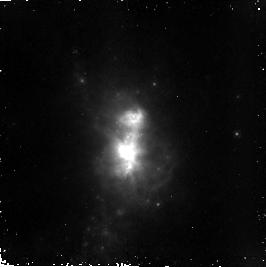
Target: HE210. Instrument: NICMOS/NIC2. Filter: F187N. Exposure: 37 min. Observation ID: n8os02040

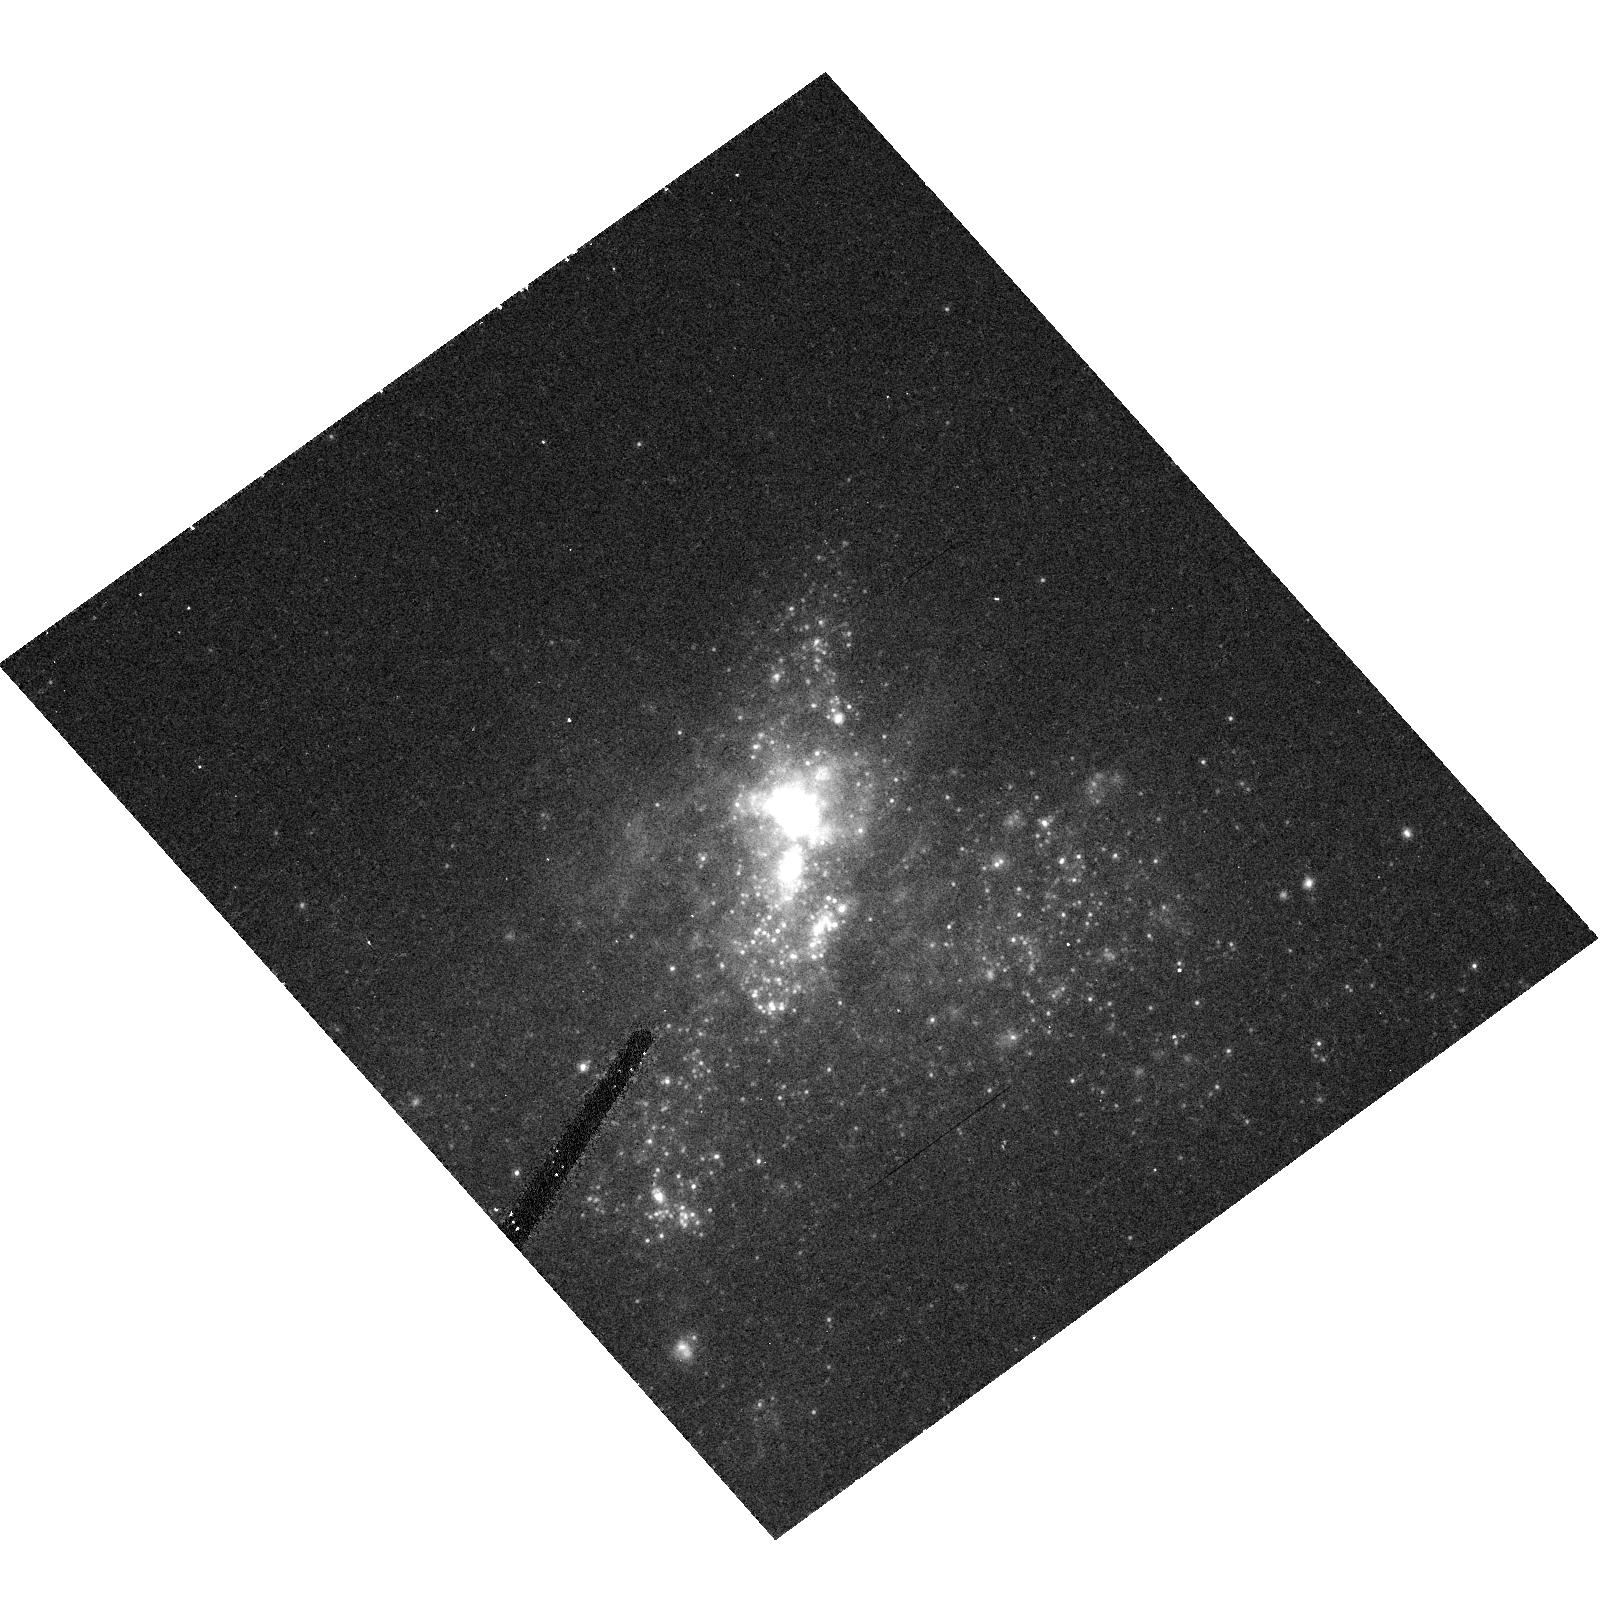
Target: IIZW40. Instrument: ACS/HRC. Filter: F814W. Exposure: 10 min. Observation ID: hst_9739_05_acs_hrc_f814w_j8os05

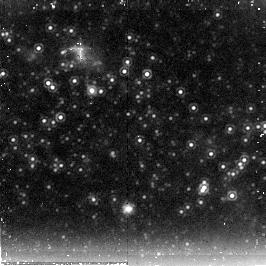
Target: NGC4214. Instrument: NICMOS/NIC2. Filter: F222M. Exposure: 22 min. Observation ID: n8os07030

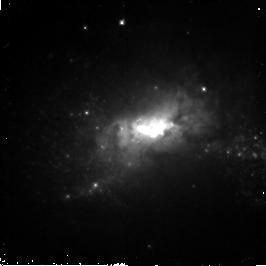
Target: HE210. Instrument: NICMOS/NIC2. Filter: F110W. Exposure: 20 min. Observation ID: n8os06010

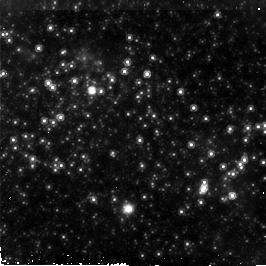
Target: NGC4214. Instrument: NICMOS/NIC2. Filter: F160W. Exposure: 18 min. Observation ID: n8os07020

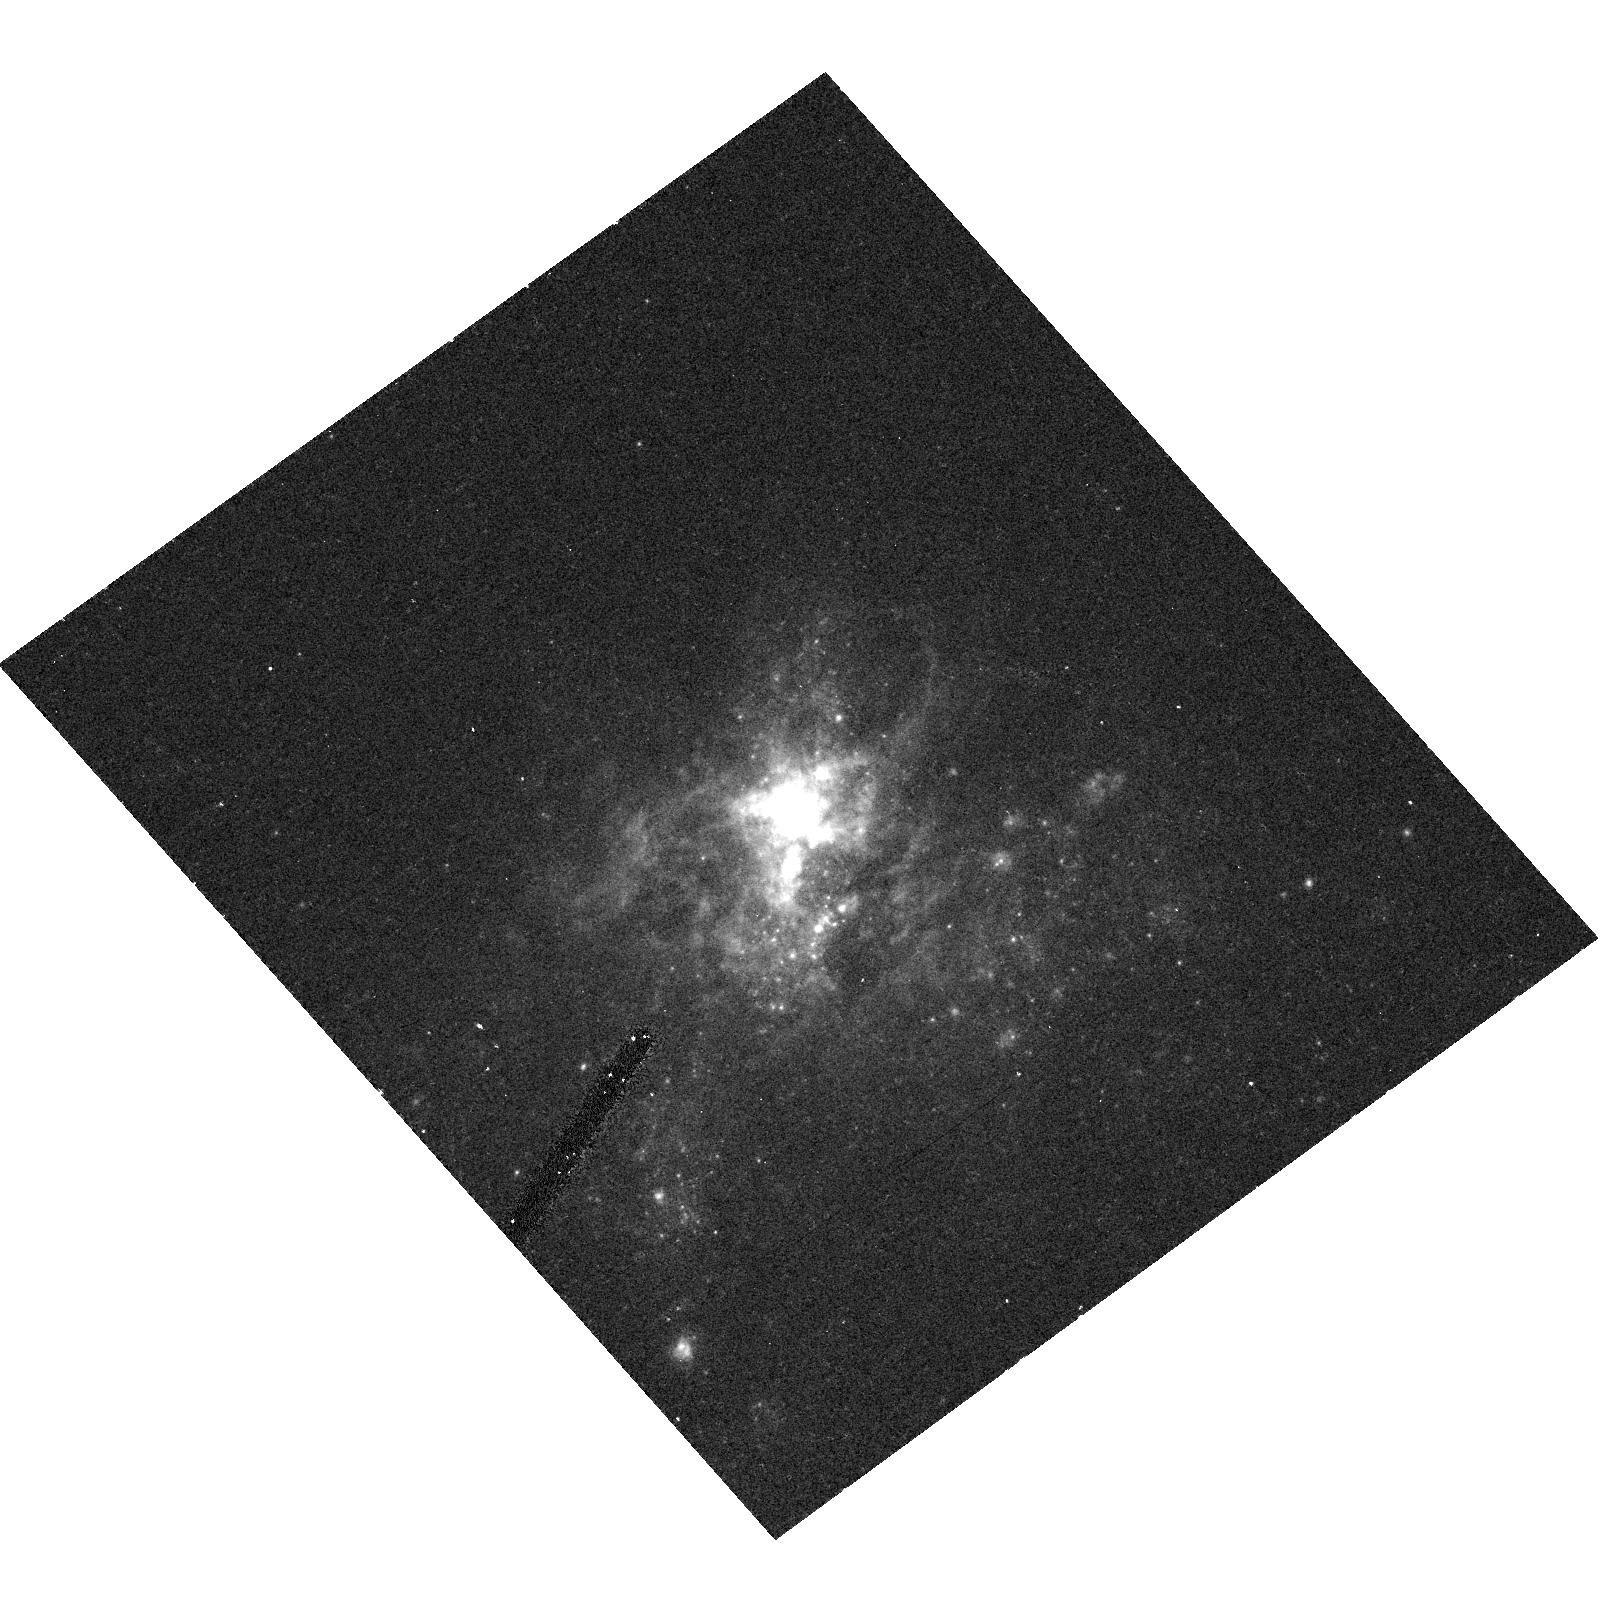
Target: IIZW40. Instrument: ACS/HRC. Filter: F555W. Exposure: 10 min. Observation ID: hst_9739_05_acs_hrc_f555w_j8os05

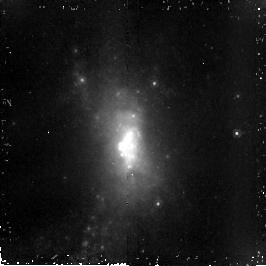
Target: HE210. Instrument: NICMOS/NIC2. Filter: F190N. Exposure: 37 min. Observation ID: n8os02050

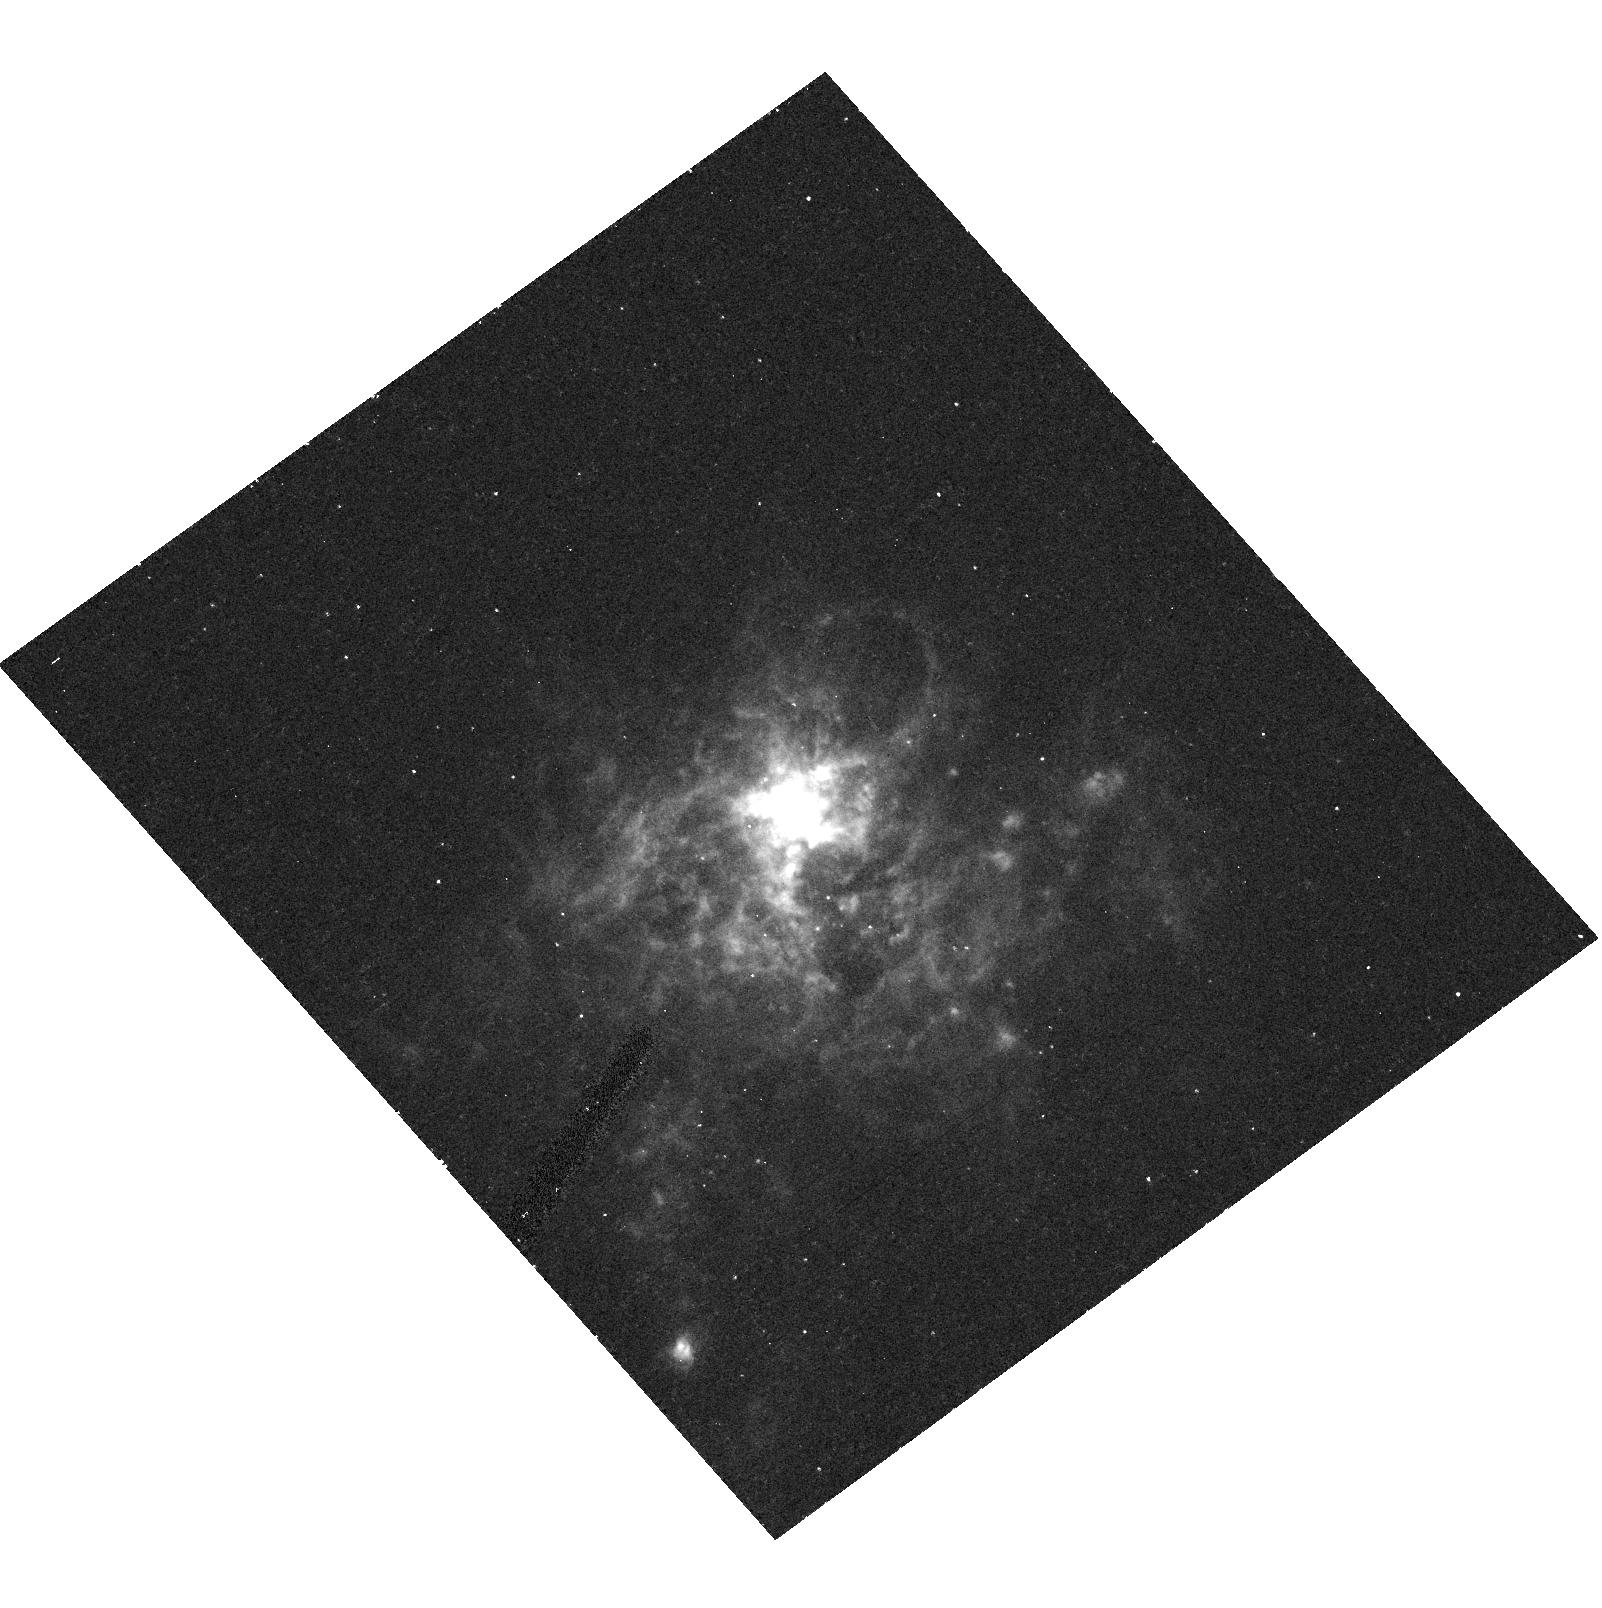
Target: IIZW40. Instrument: ACS/HRC. Filter: F658N. Exposure: 20 min. Observation ID: hst_9739_05_acs_hrc_f658n_j8os05

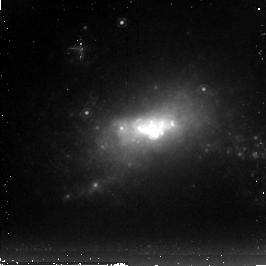
Target: HE210. Instrument: NICMOS/NIC2. Filter: F222M. Exposure: 22 min. Observation ID: n8os06020

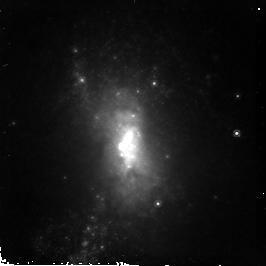
Target: HE210. Instrument: NICMOS/NIC2. Filter: F160W. Exposure: 18 min. Observation ID: n8os02020

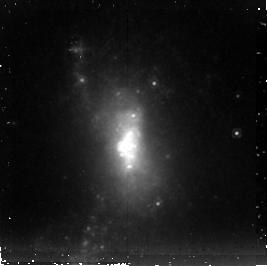
Target: HE210. Instrument: NICMOS/NIC2. Filter: F222M. Exposure: 21 min. Observation ID: n8os02030

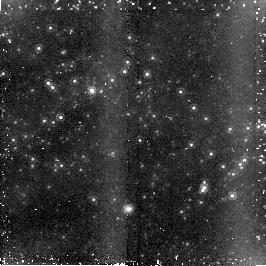
Target: NGC4214. Instrument: NICMOS/NIC2. Filter: F190N. Exposure: 37 min. Observation ID: n8os07050

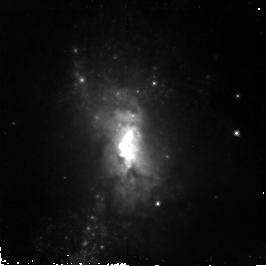
Target: HE210. Instrument: NICMOS/NIC2. Filter: F110W. Exposure: 20 min. Observation ID: n8os02010

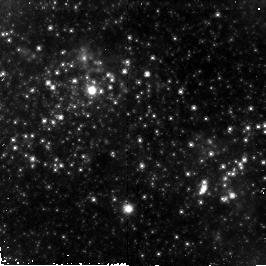
Target: NGC4214. Instrument: NICMOS/NIC2. Filter: F110W. Exposure: 20 min. Observation ID: n8os07010

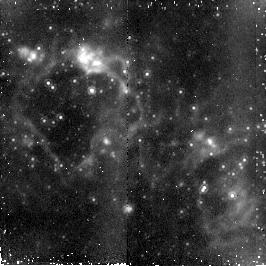
Target: NGC4214. Instrument: NICMOS/NIC2. Filter: F187N. Exposure: 37 min. Observation ID: n8os07040

Are We Missing the Dominant Sites of Star Formation in Local UV-Bright Starbursts? (PI: Chandar, Rupali)

We propose to explore the ages, extinctions, and masses of young stellar clusters in four nearby dwarf starburst galaxies (He 2-10, NGC 5253, NGC 4214, and IIZw40). We will combine available archival data with new, high resolution HST observations from the ultraviolet to the infrared. All four galaxies are known from ground based radio/infrared observations to contain highly obscured, massive stellar clusters, which dominate the far infrared flux. Despite the fact that almost all of the infrared flux comes from regions which are obscured at UV and optical wavelengths, these galaxies are consistent with the well known correlation between the UV slope (beta) and the ratio of far infrared flux to ultraviolet flux at 1600 Angstroms. Because the UV and IR fluxes are decoupled, this observation implies that a simple foreground screen model, where UV photons from hot stars are reprocessed into the infrared by local dust, is not the proper interpretation for why these galaxies follow the beta relation. We propose to investigate the underlying mechanisms responsible for this observed correlation in these UV bright galaxies, and explore the implication for high redshift starbursts.